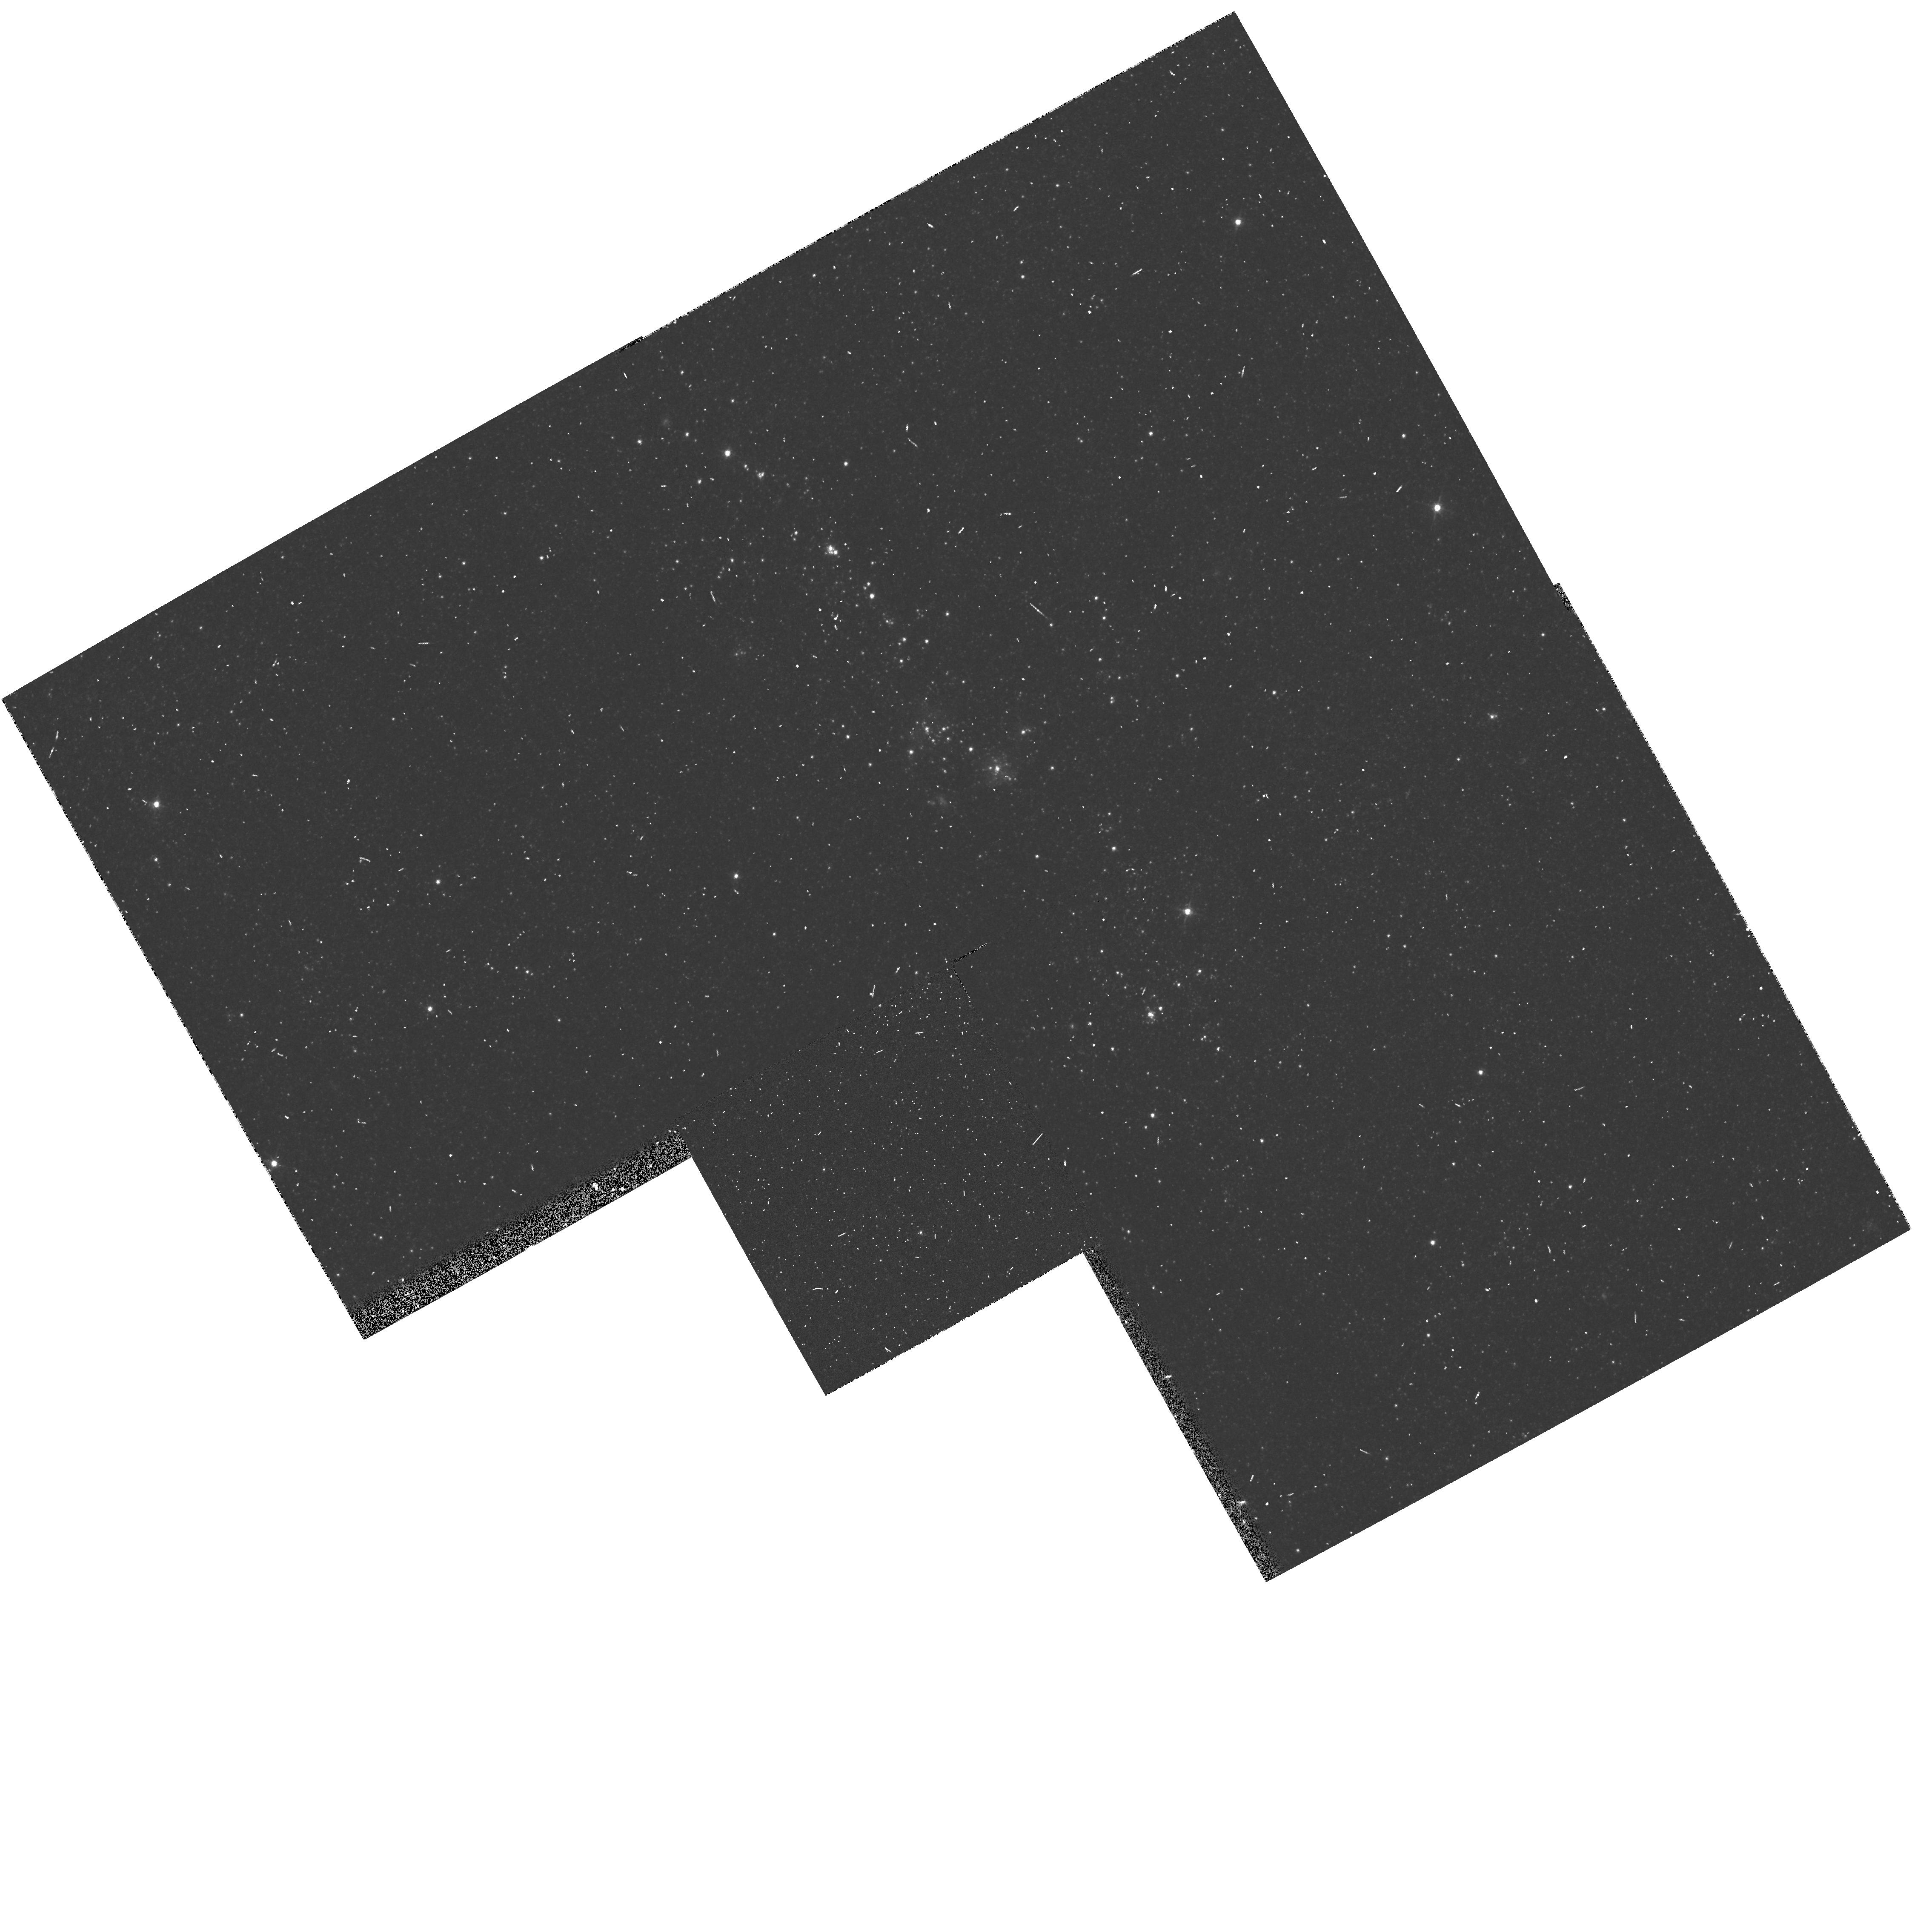
Target: NGC224-VDB-OB048-POS02. Instrument: WFPC2/PC. Filter: F555W. Exposure: 2 min. Observation ID: hst_5911_05_wfpc2_pc_f555w_u2y205

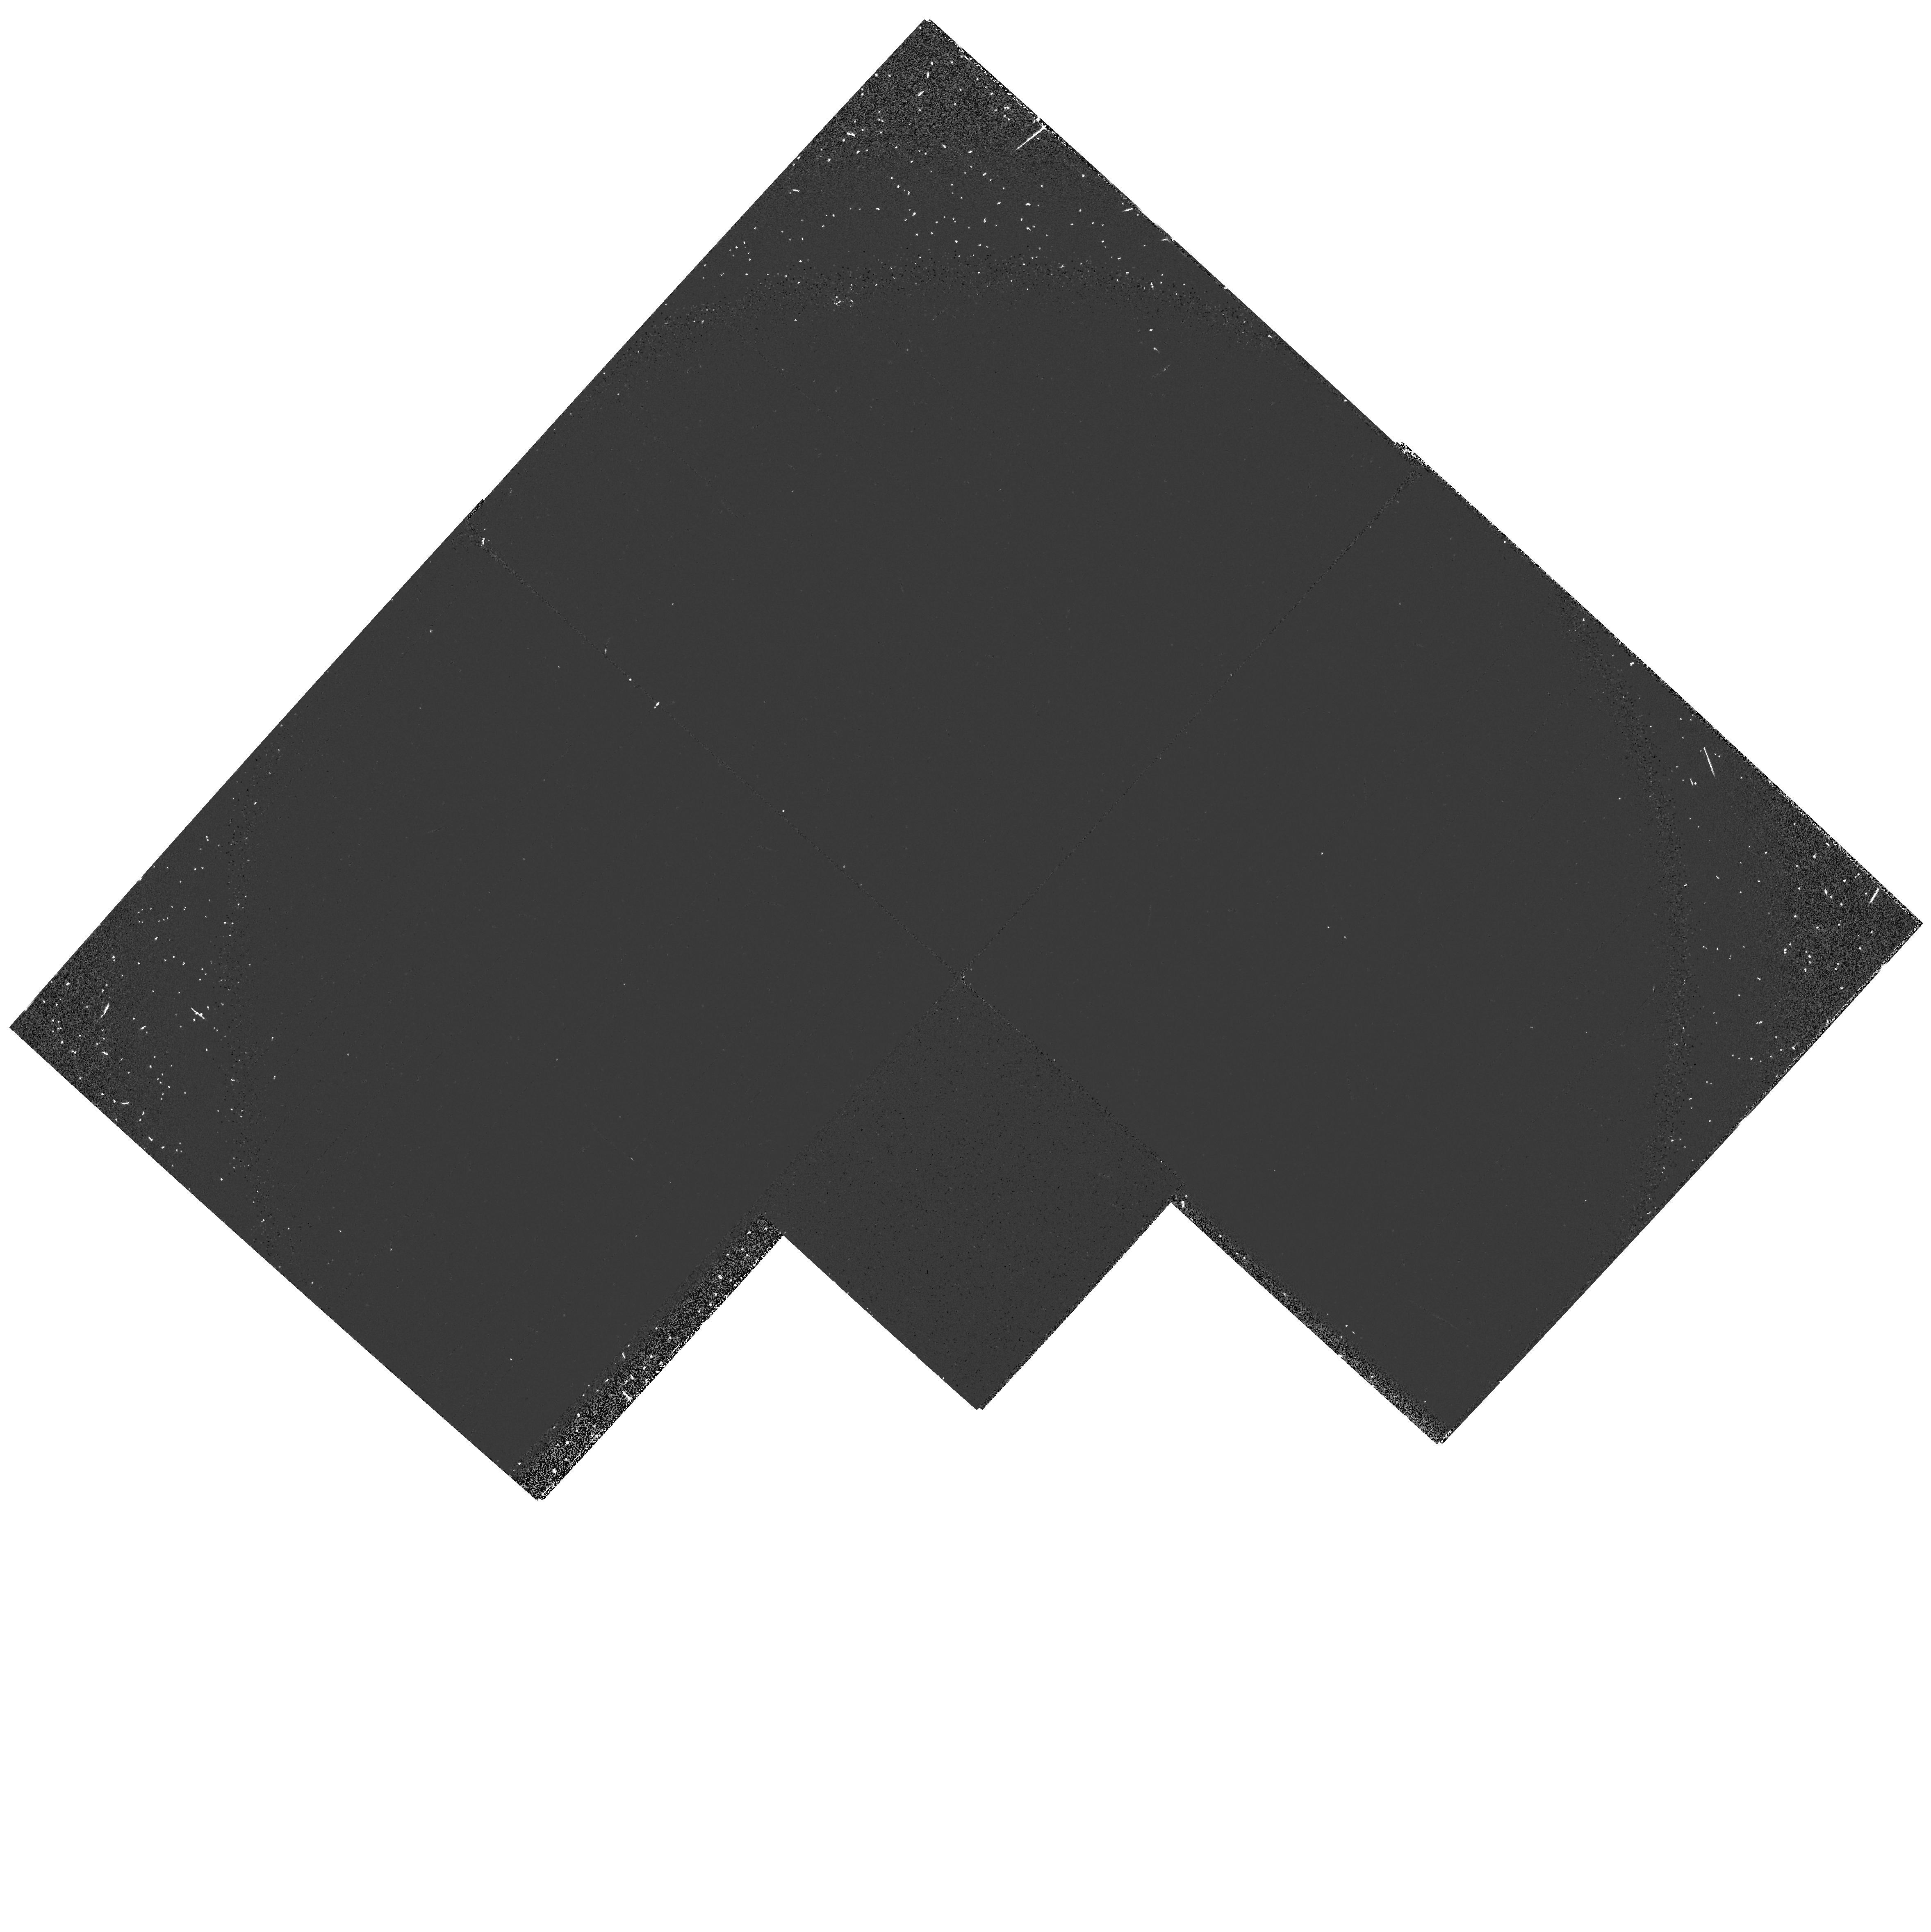
Target: NGC224-VDB-OB042-POS01. Instrument: WFPC2/PC. Filter: F160BW. Exposure: 9 min. Observation ID: hst_5911_01_wfpc2_pc_f160bw_u2y201

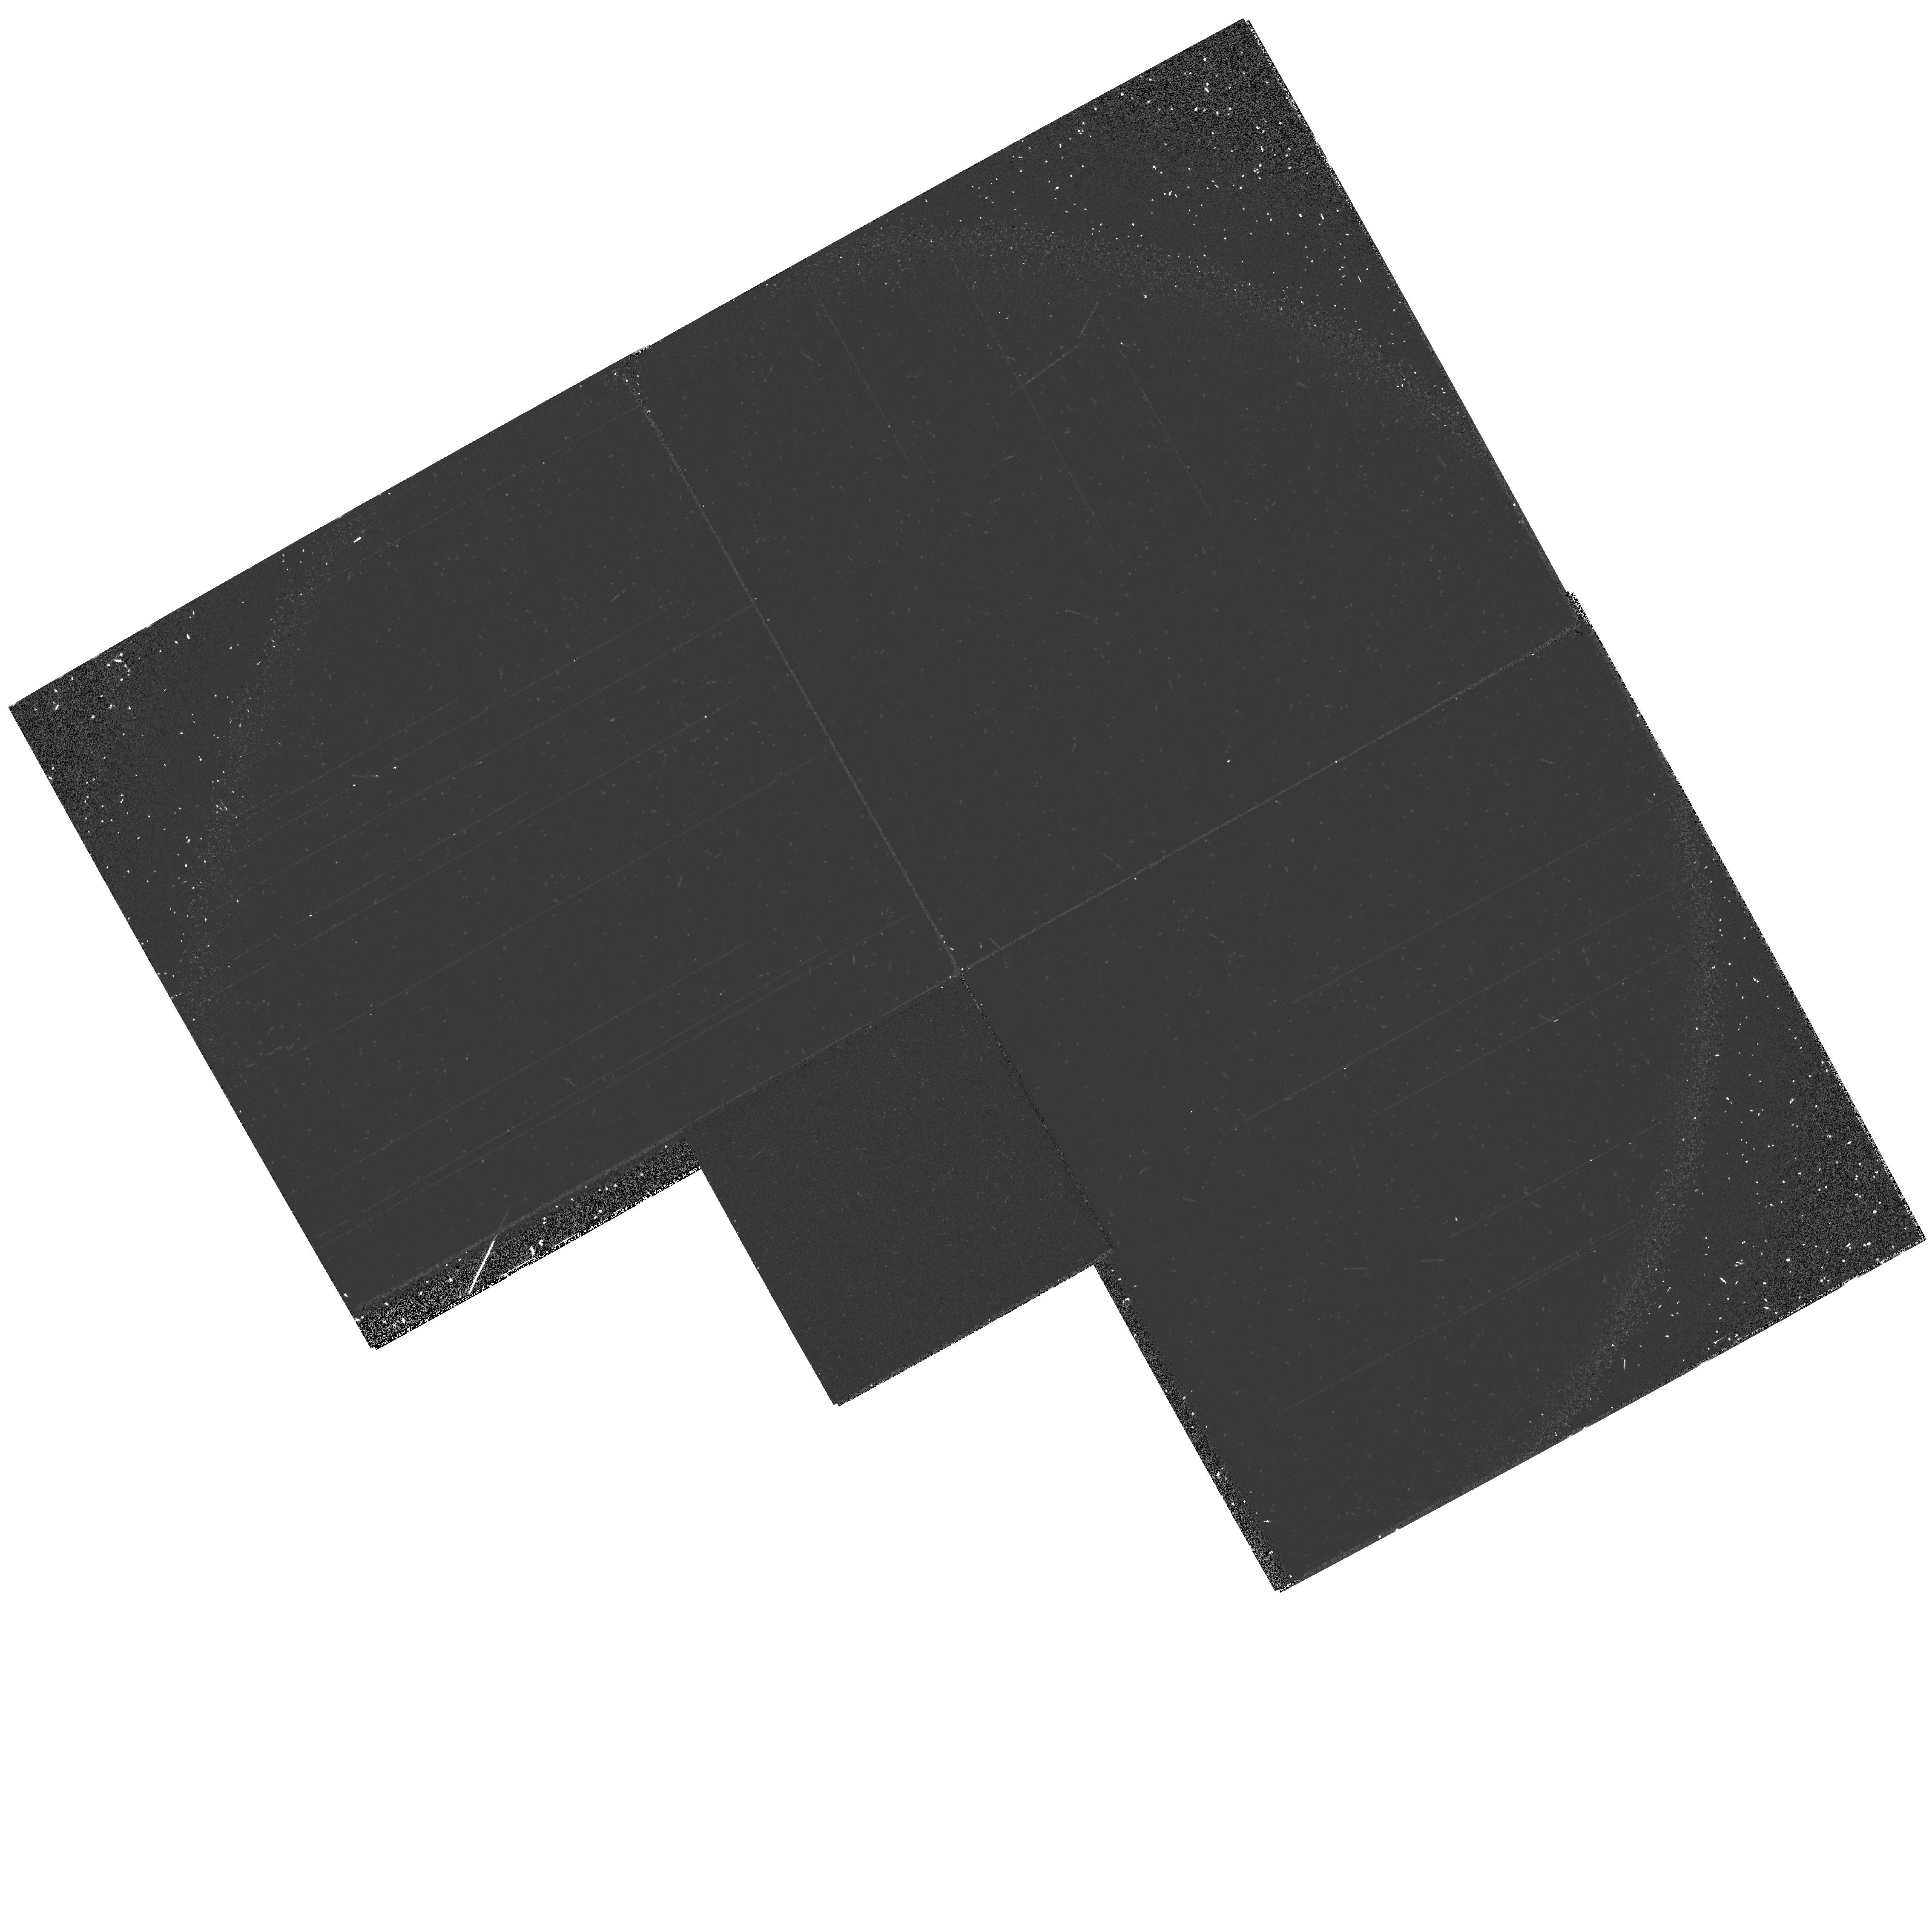
Target: NGC224-VDB-OB048-POS01. Instrument: WFPC2/PC. Filter: F160BW. Exposure: 9 min. Observation ID: hst_5911_04_wfpc2_pc_f160bw_u2y204

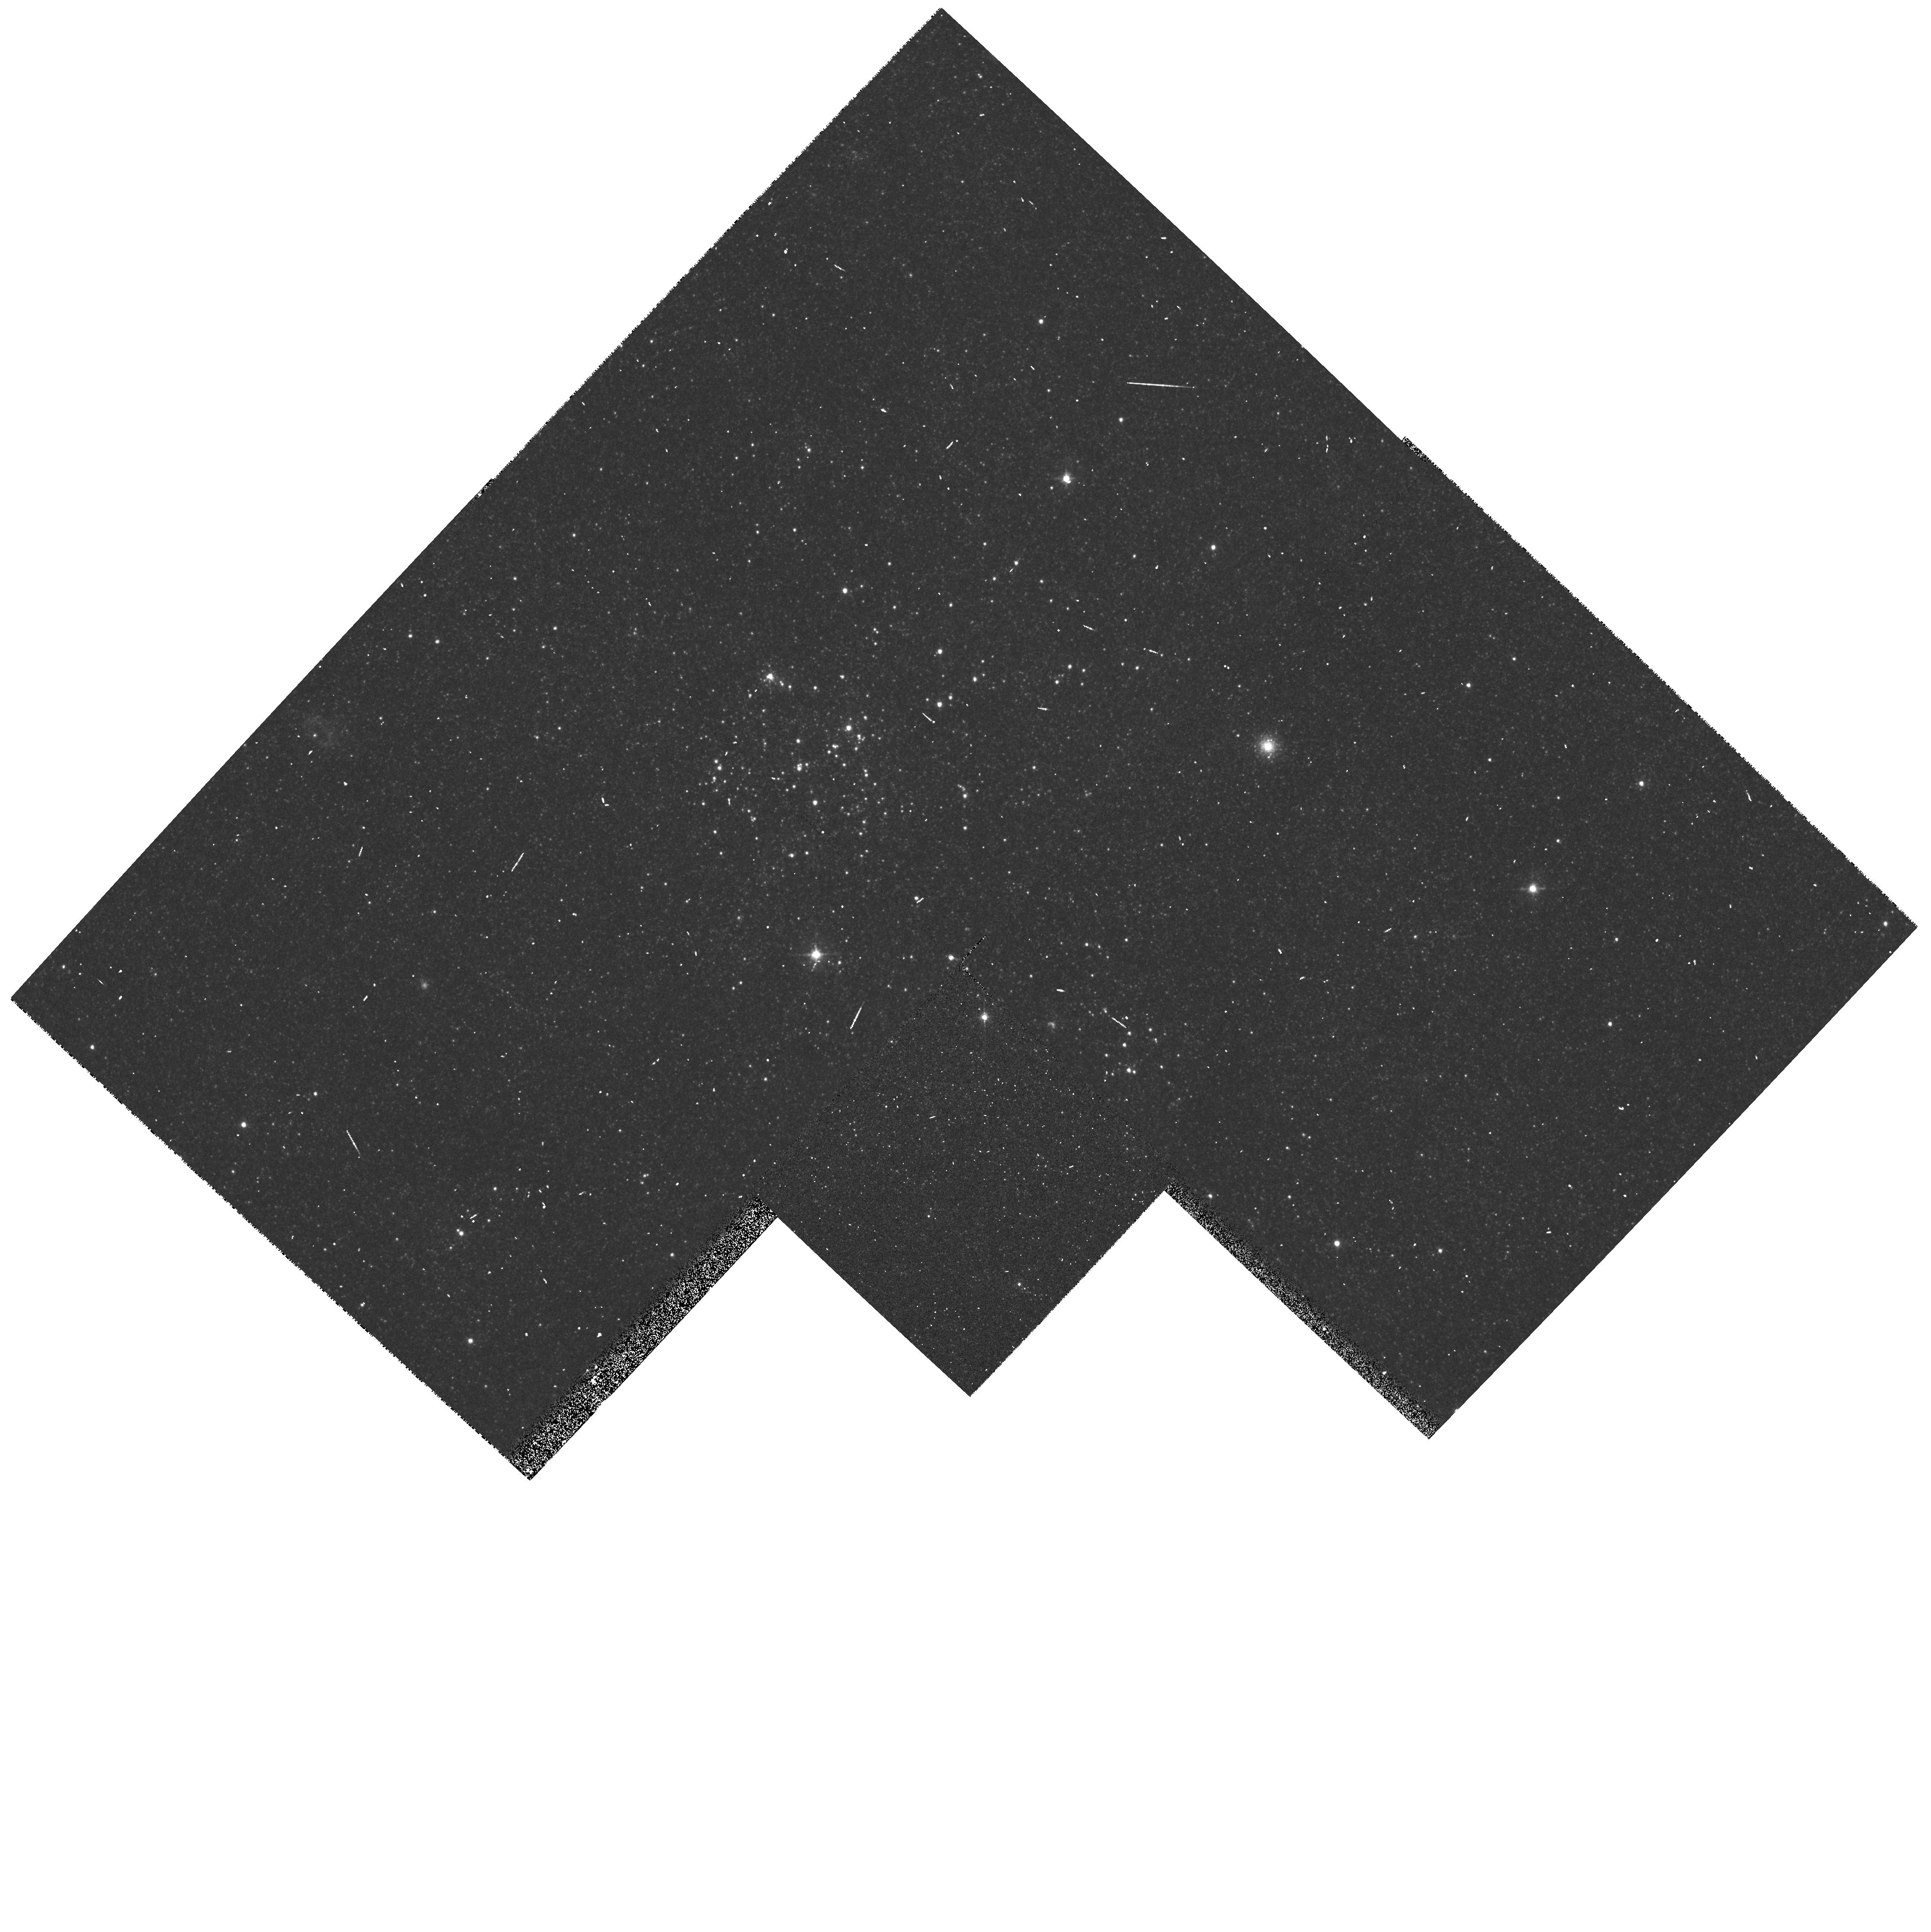
Target: NGC224-VDB-OB042-POS02. Instrument: WFPC2/PC. Filter: F555W. Exposure: 2 min. Observation ID: hst_5911_02_wfpc2_pc_f555w_u2y202

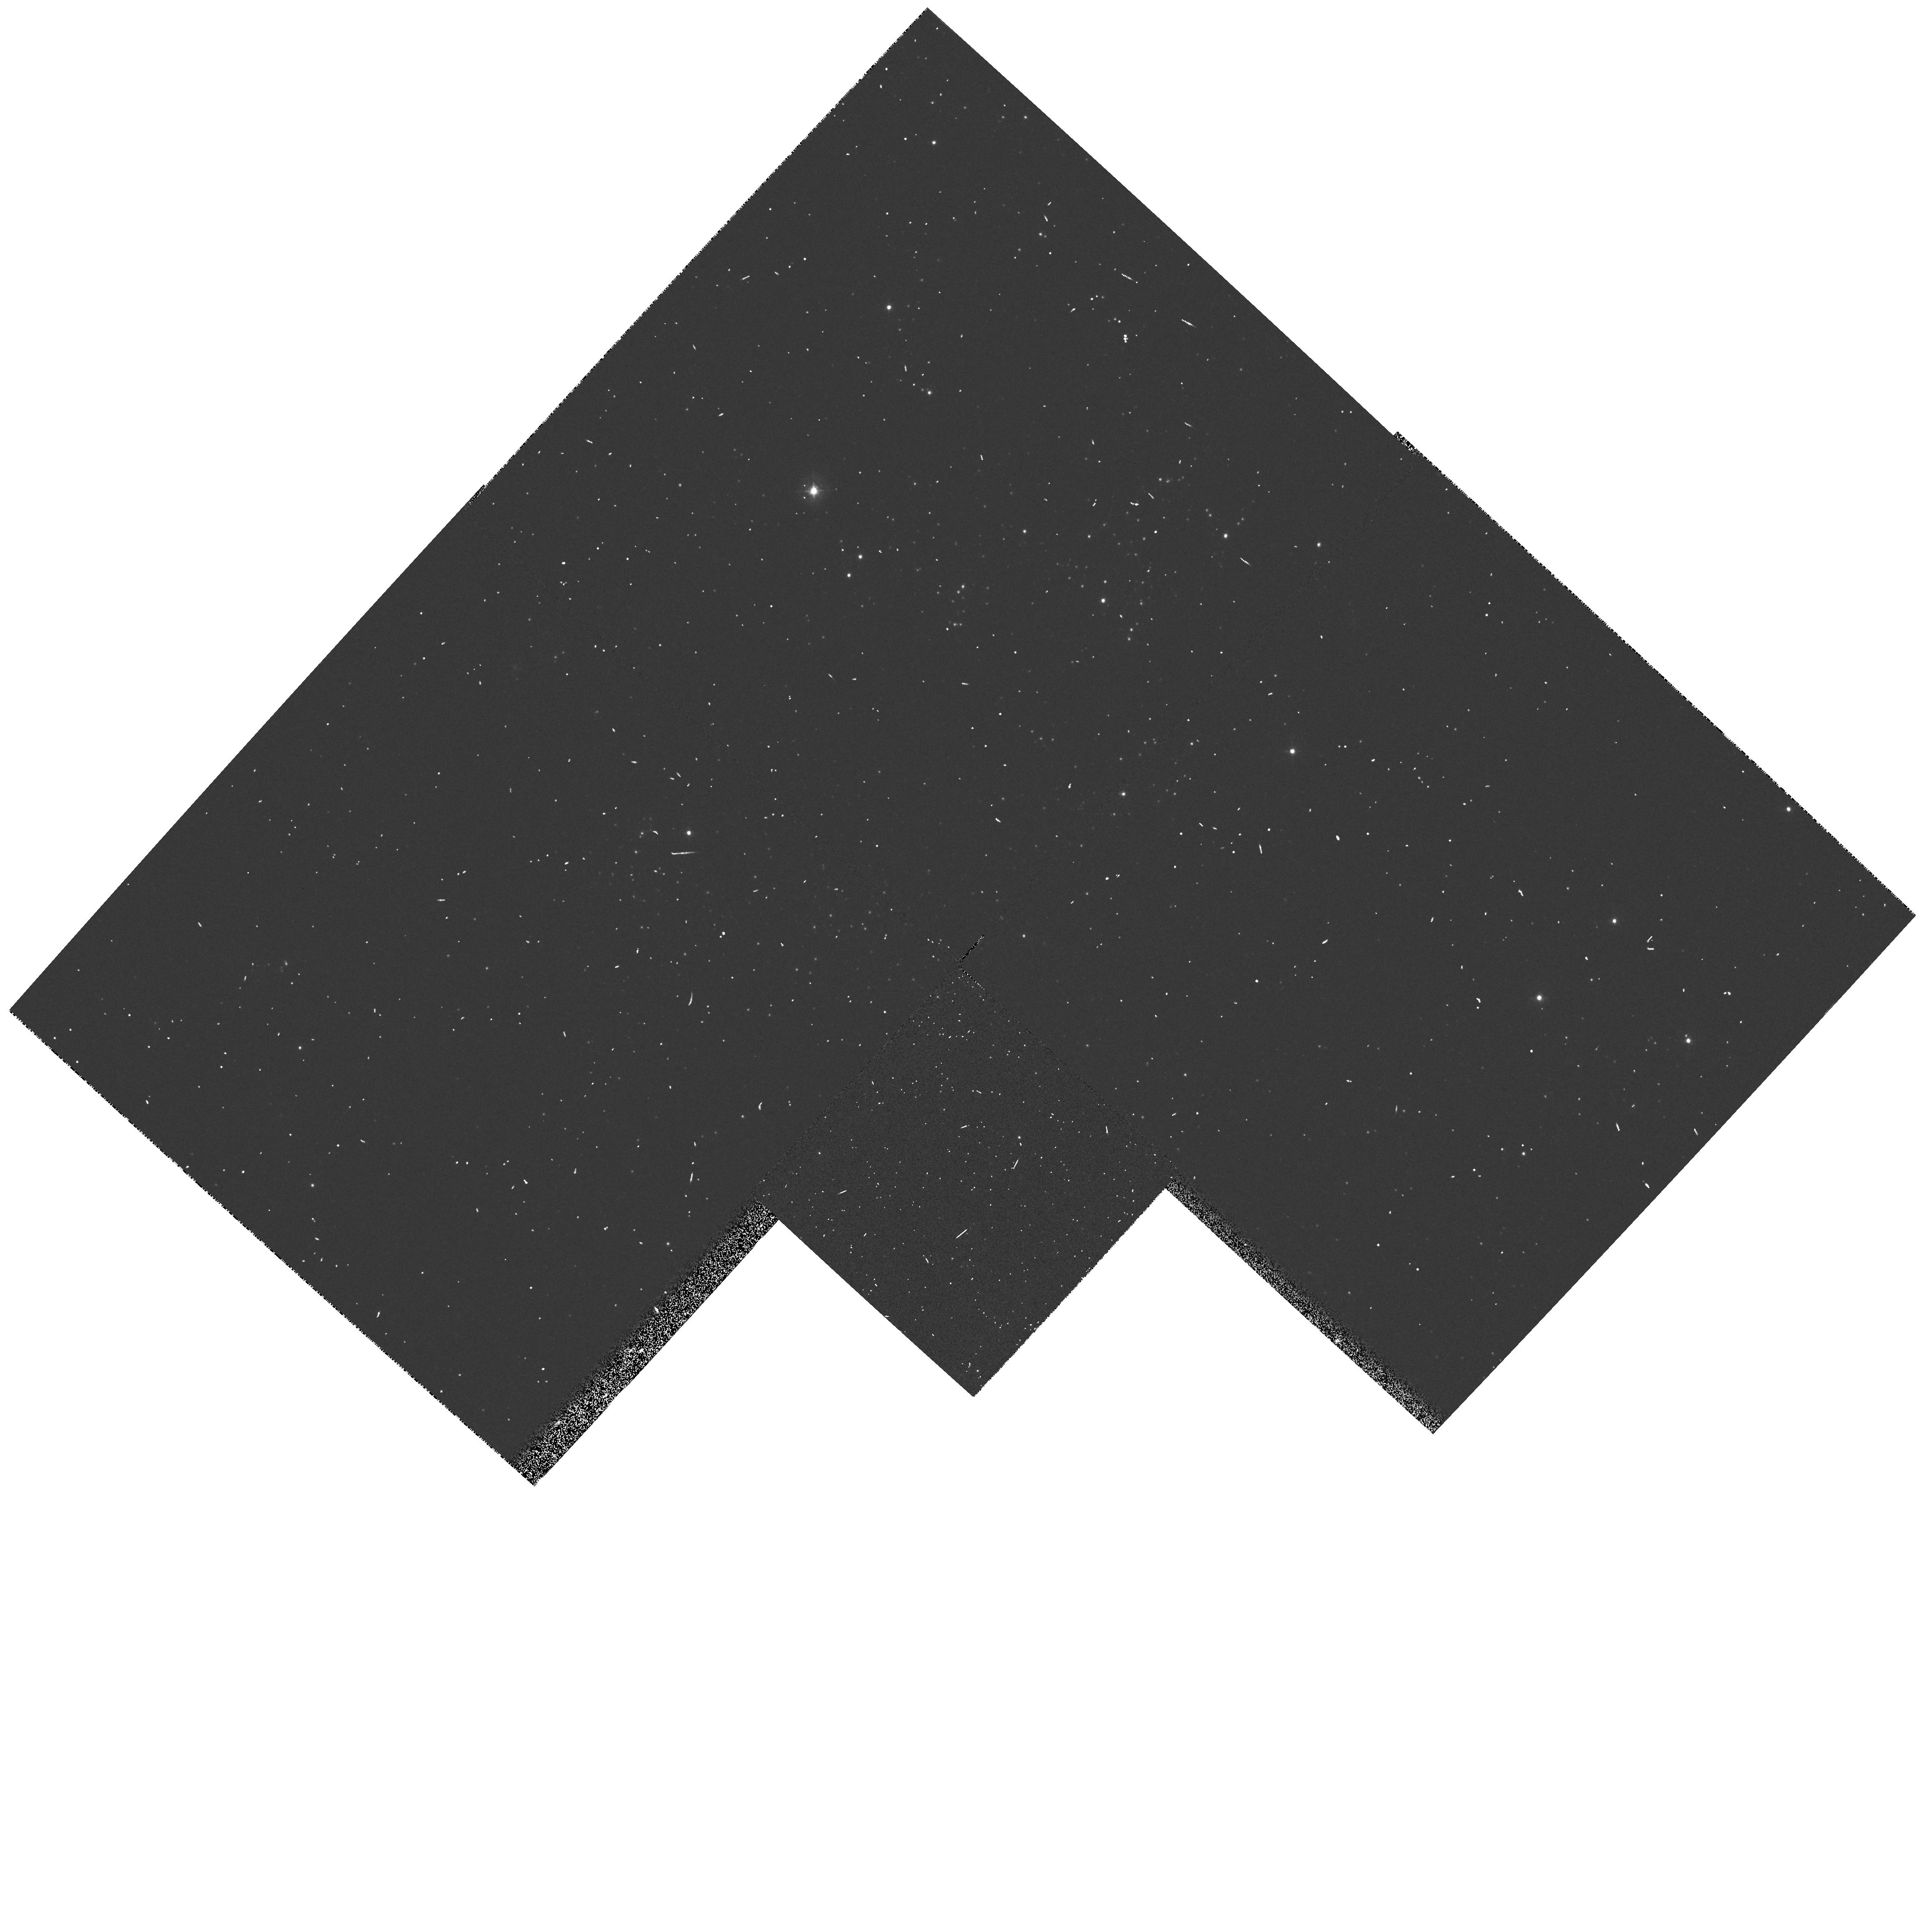
Target: NGC224-VDB-OB042-POS03. Instrument: WFPC2/PC. Filter: F439W. Exposure: 3 min. Observation ID: hst_5911_03_wfpc2_pc_f439w_u2y203

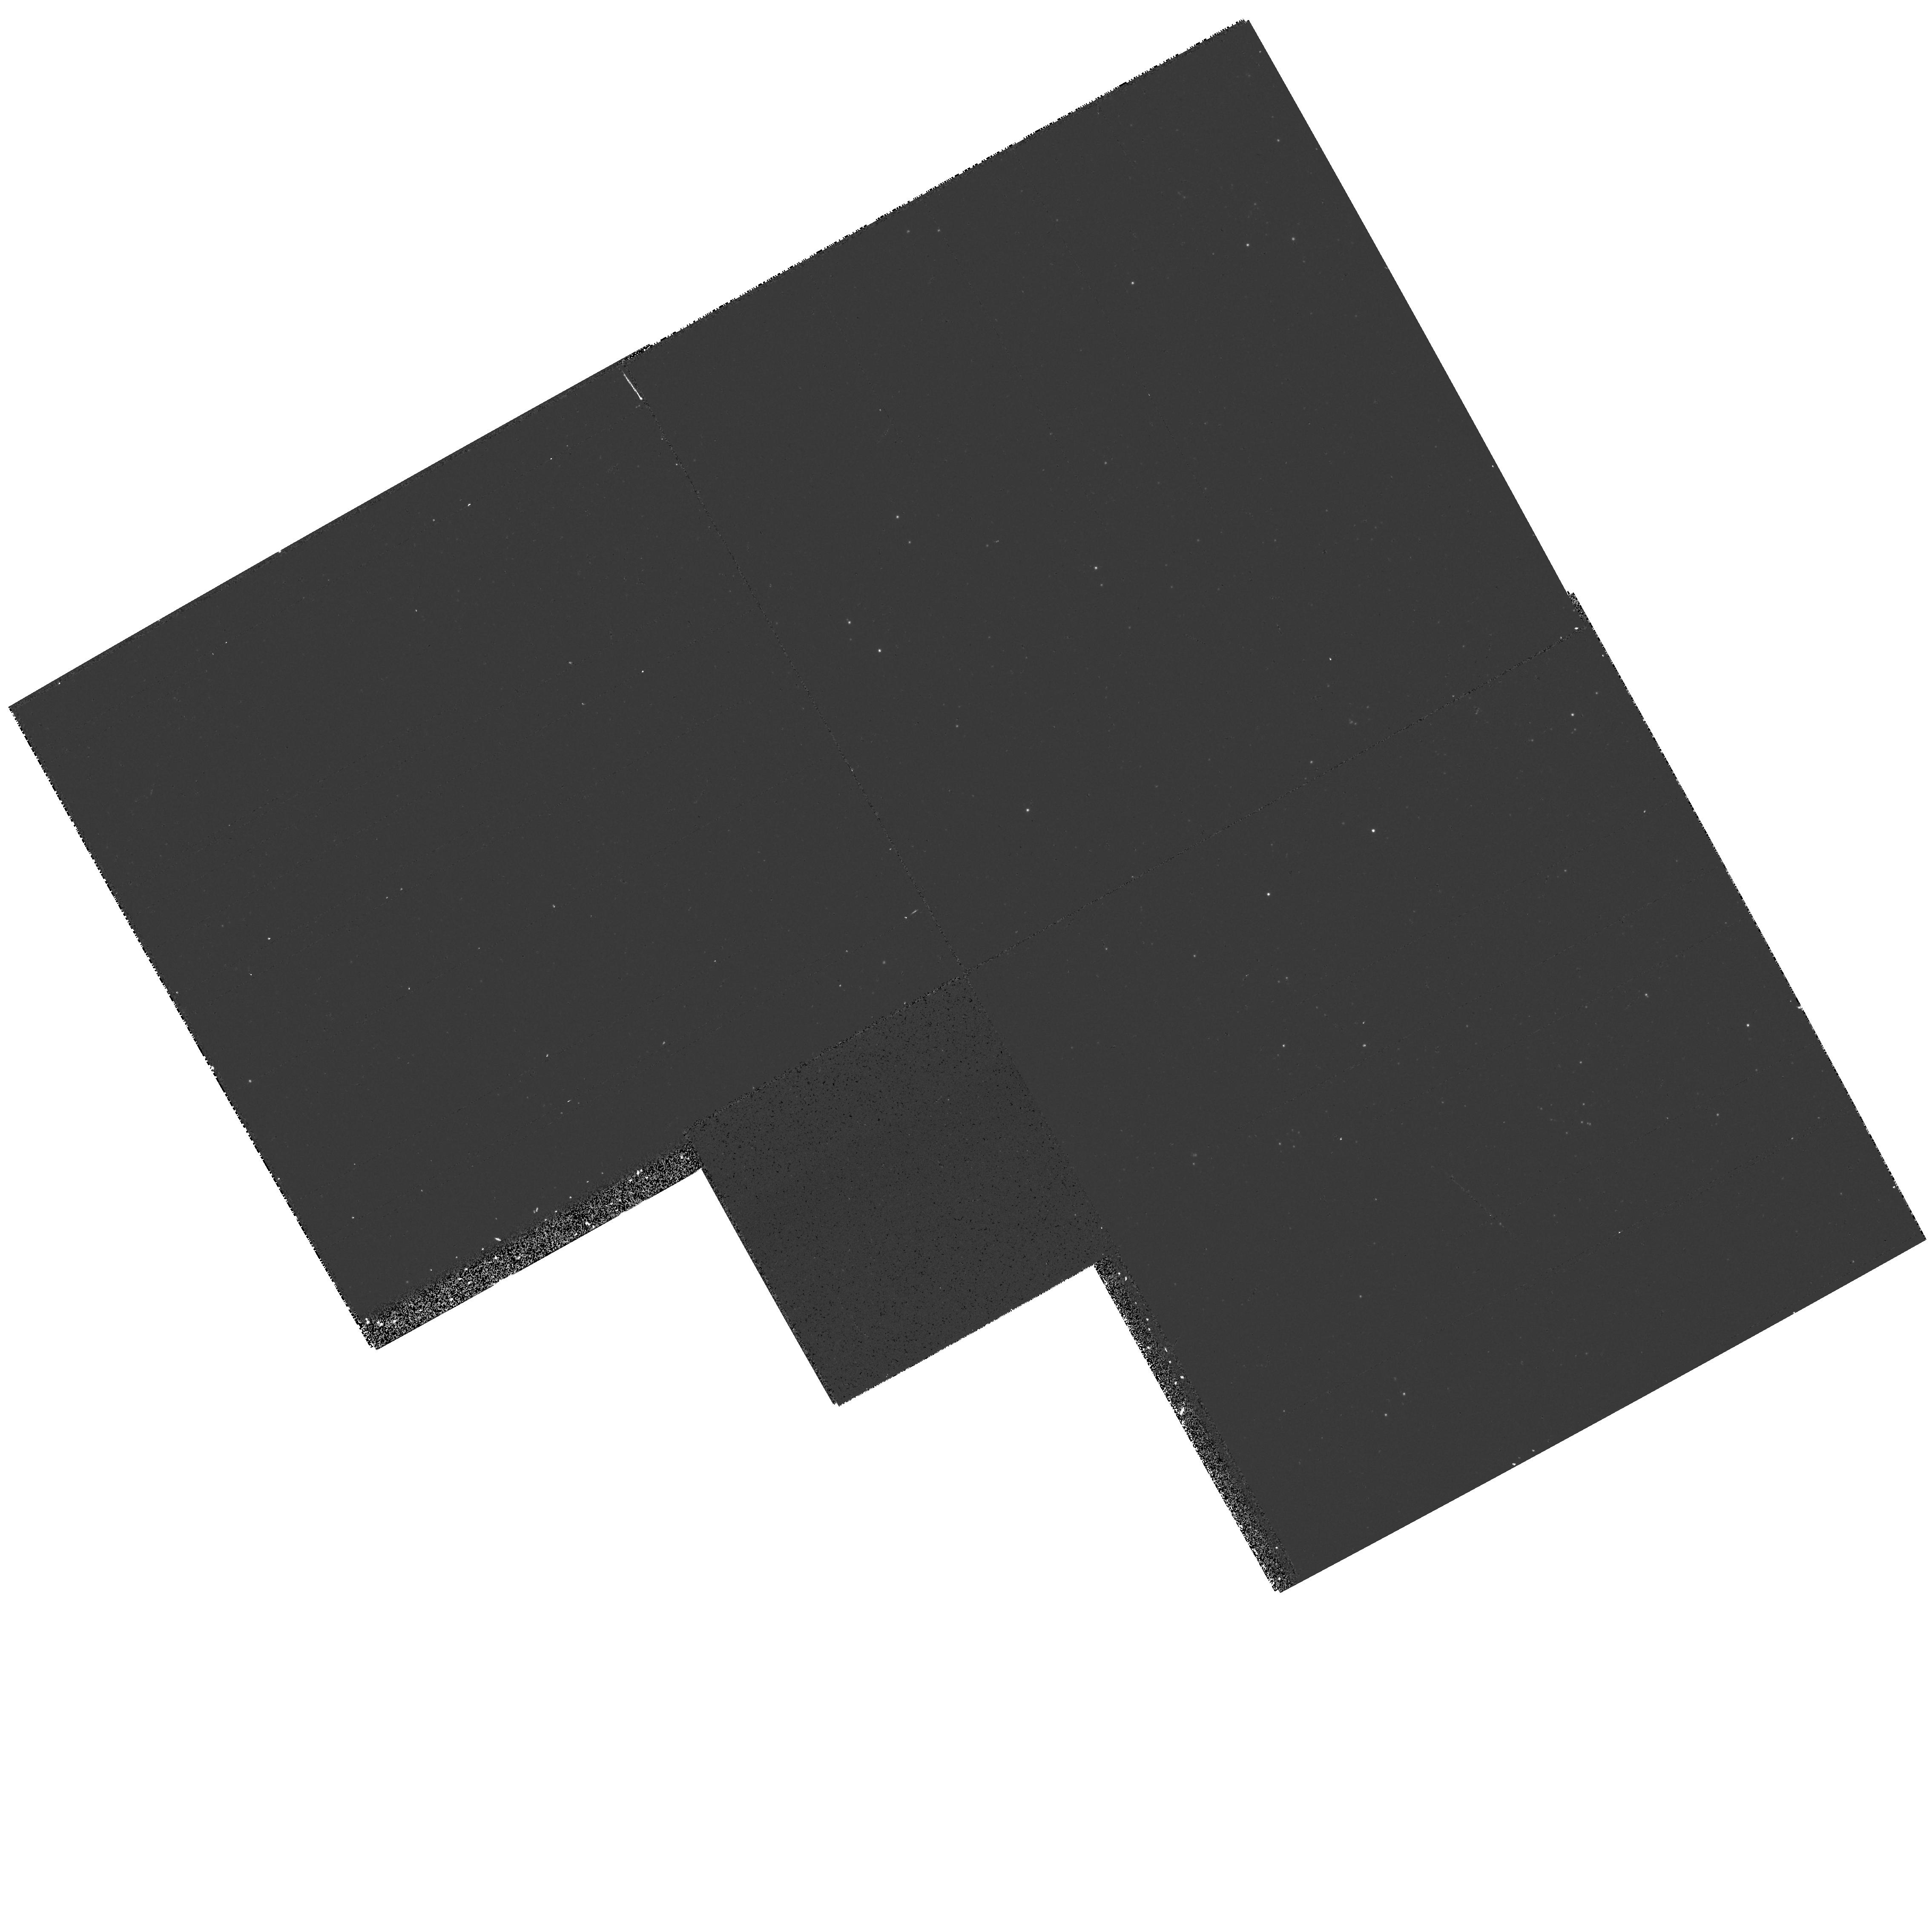
Target: NGC224-VDB-OB048-POS01. Instrument: WFPC2/PC. Filter: F336W. Exposure: 7 min. Observation ID: hst_5911_04_wfpc2_pc_f336w_u2y204

MASSIVE STAR FORMATION IN M31 (PI: Magnier, Eugene)

We propose to observe 5 fields along the NE spiral arm region of NGC224 (M31) with the WFPC-2 using the F160BW, F336W, F439W, and F555W filters to obtain high quality color-magnitude diagrams of the sites of recent star formation. With the high resolution and far UV image capabilities of HST, we will be able to detect the main sequence down to M_V ~ 0.0, and make useful determinations of the temperatures of even the hottest stars. These data will allow us to study the global pattern of the star formation and explore the current descriptions of star formation processes. We will also be able to study the variations of the IMF from location to location along the spiral arm. Finally, these data will be vital for efforts to improve the calibration of the far UV color to temperature calibration for M31.